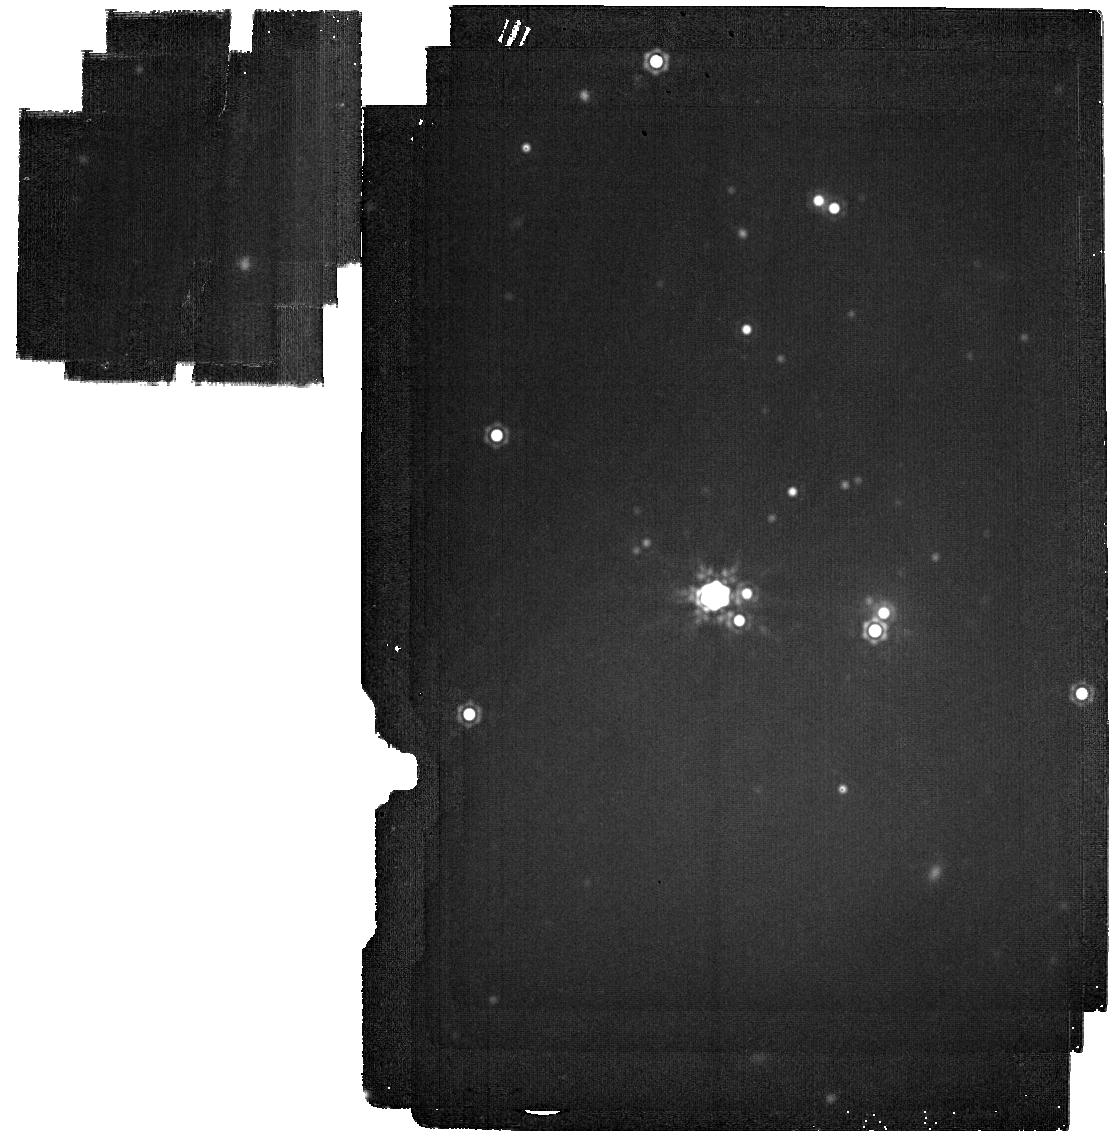
Target: DIGELC1-B
Instrument: MIRI
Filter: F2100W
Exposure: 7 min
Observation ID: jw01237-o006_t004_miri_f2100w

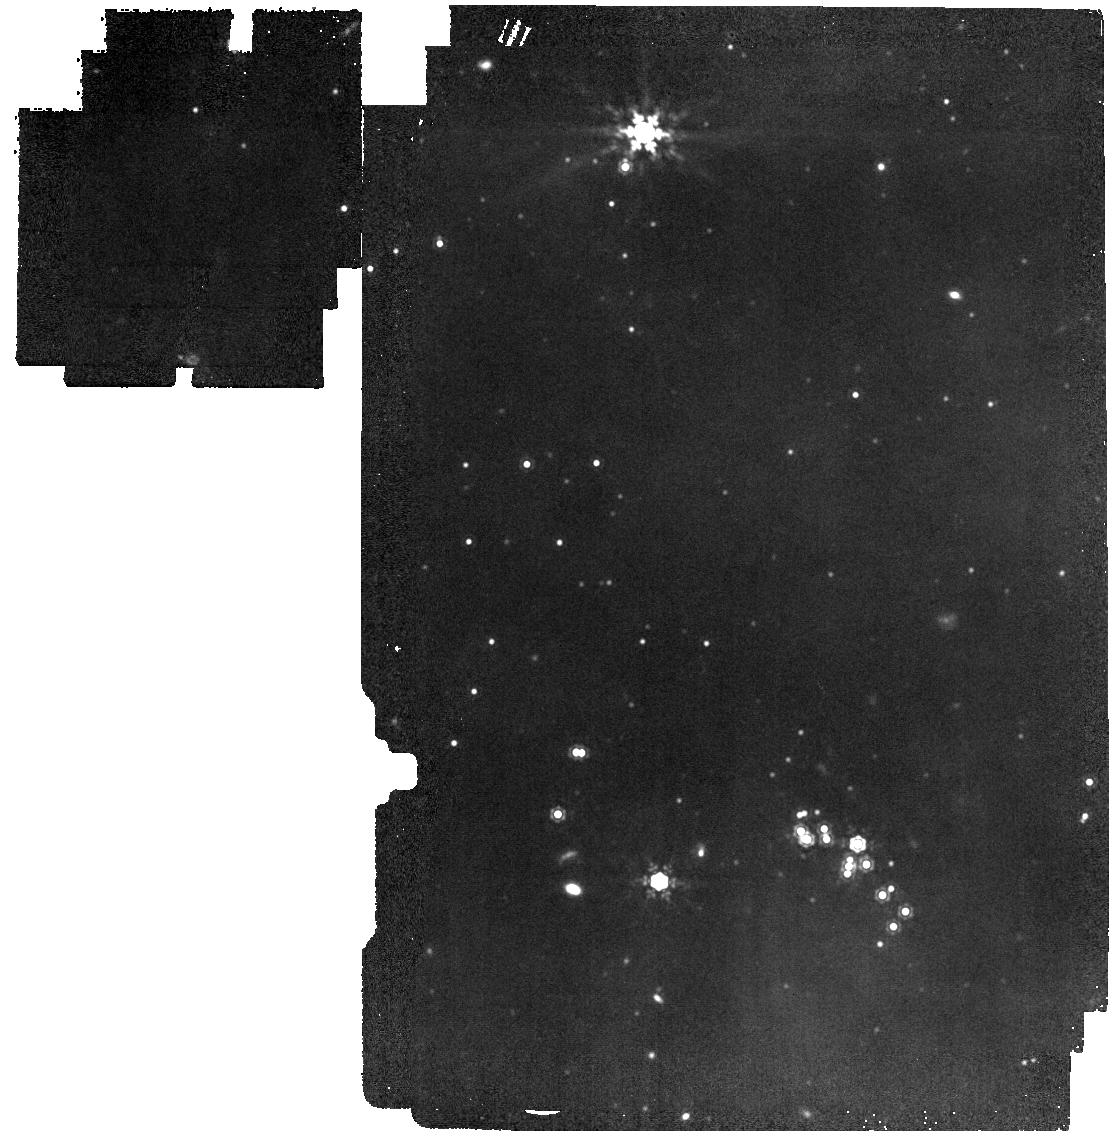
Target: DIGELC1-A
Instrument: MIRI
Filter: F1280W
Exposure: 7 min
Observation ID: jw01237-o005_t003_miri_f1280w

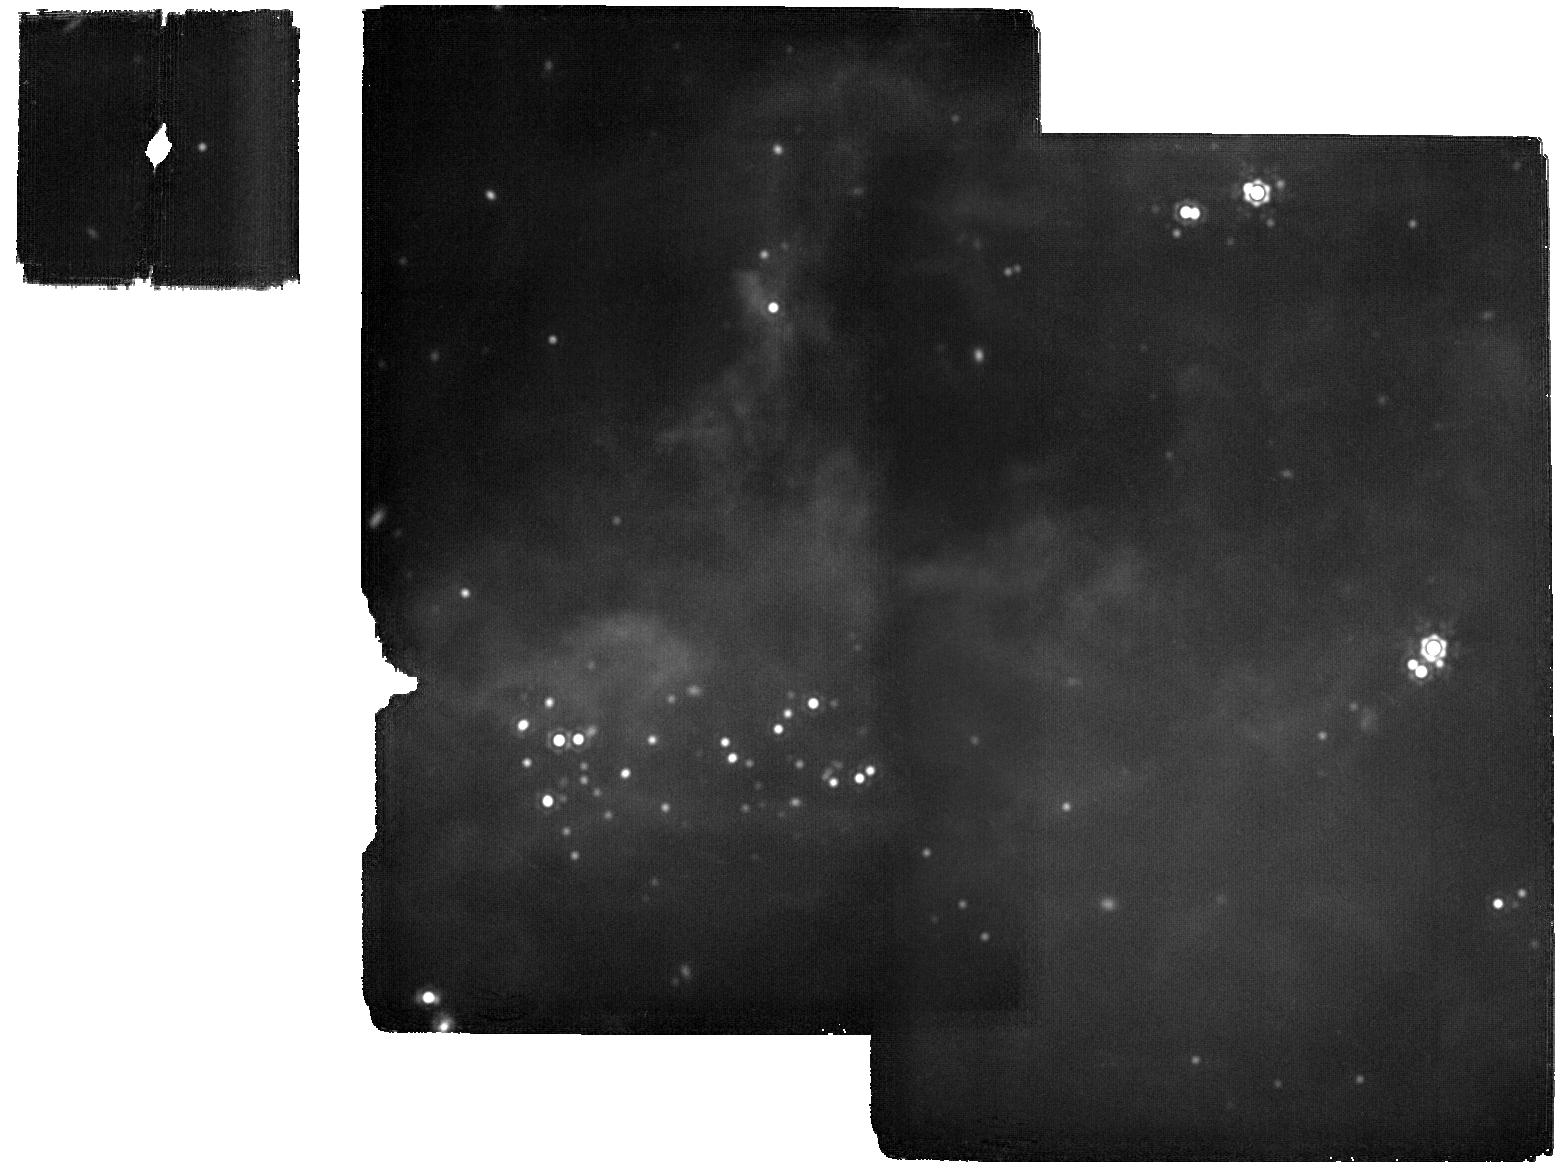
Target: DIGELC2-S
Instrument: MIRI
Filter: F2100W
Exposure: 13 min
Observation ID: jw01237-o001_t002_miri_f2100w

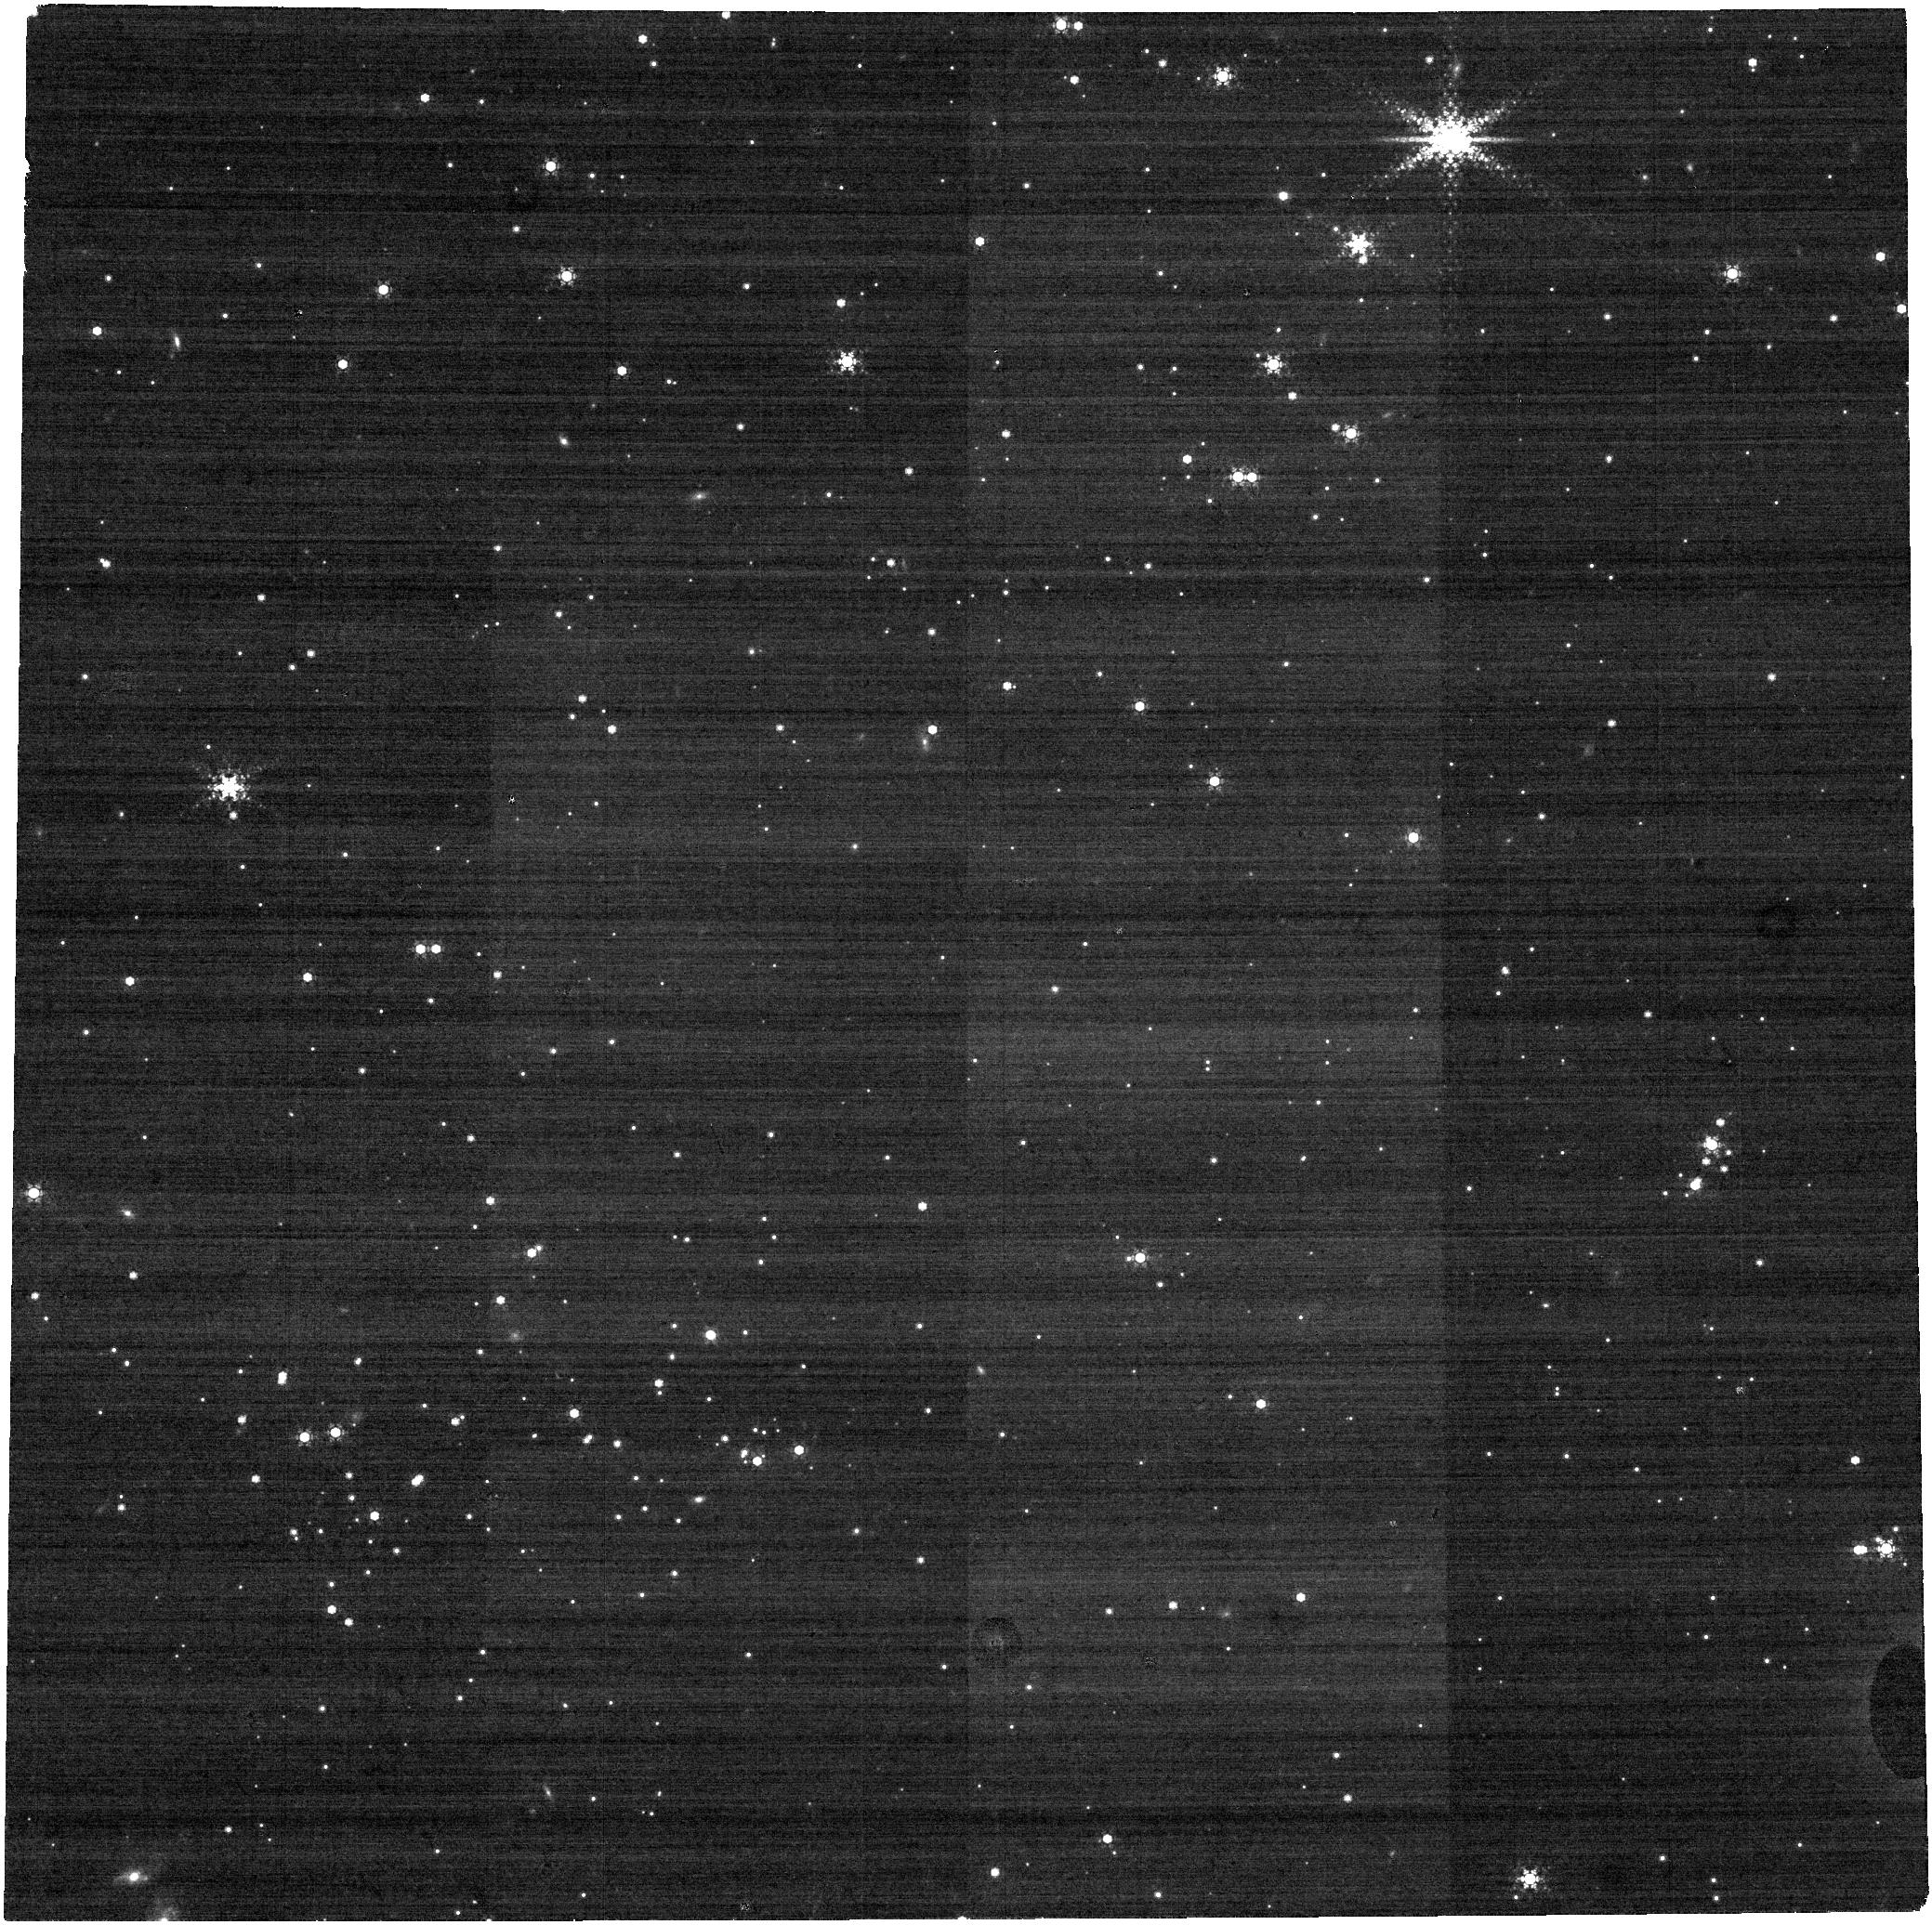
Target: DIGELC2-N
Instrument: NIRCAM
Filter: F444W+F405N
Exposure: 6 min
Observation ID: jw01237-o002_t001_nircam_f405n-f444w

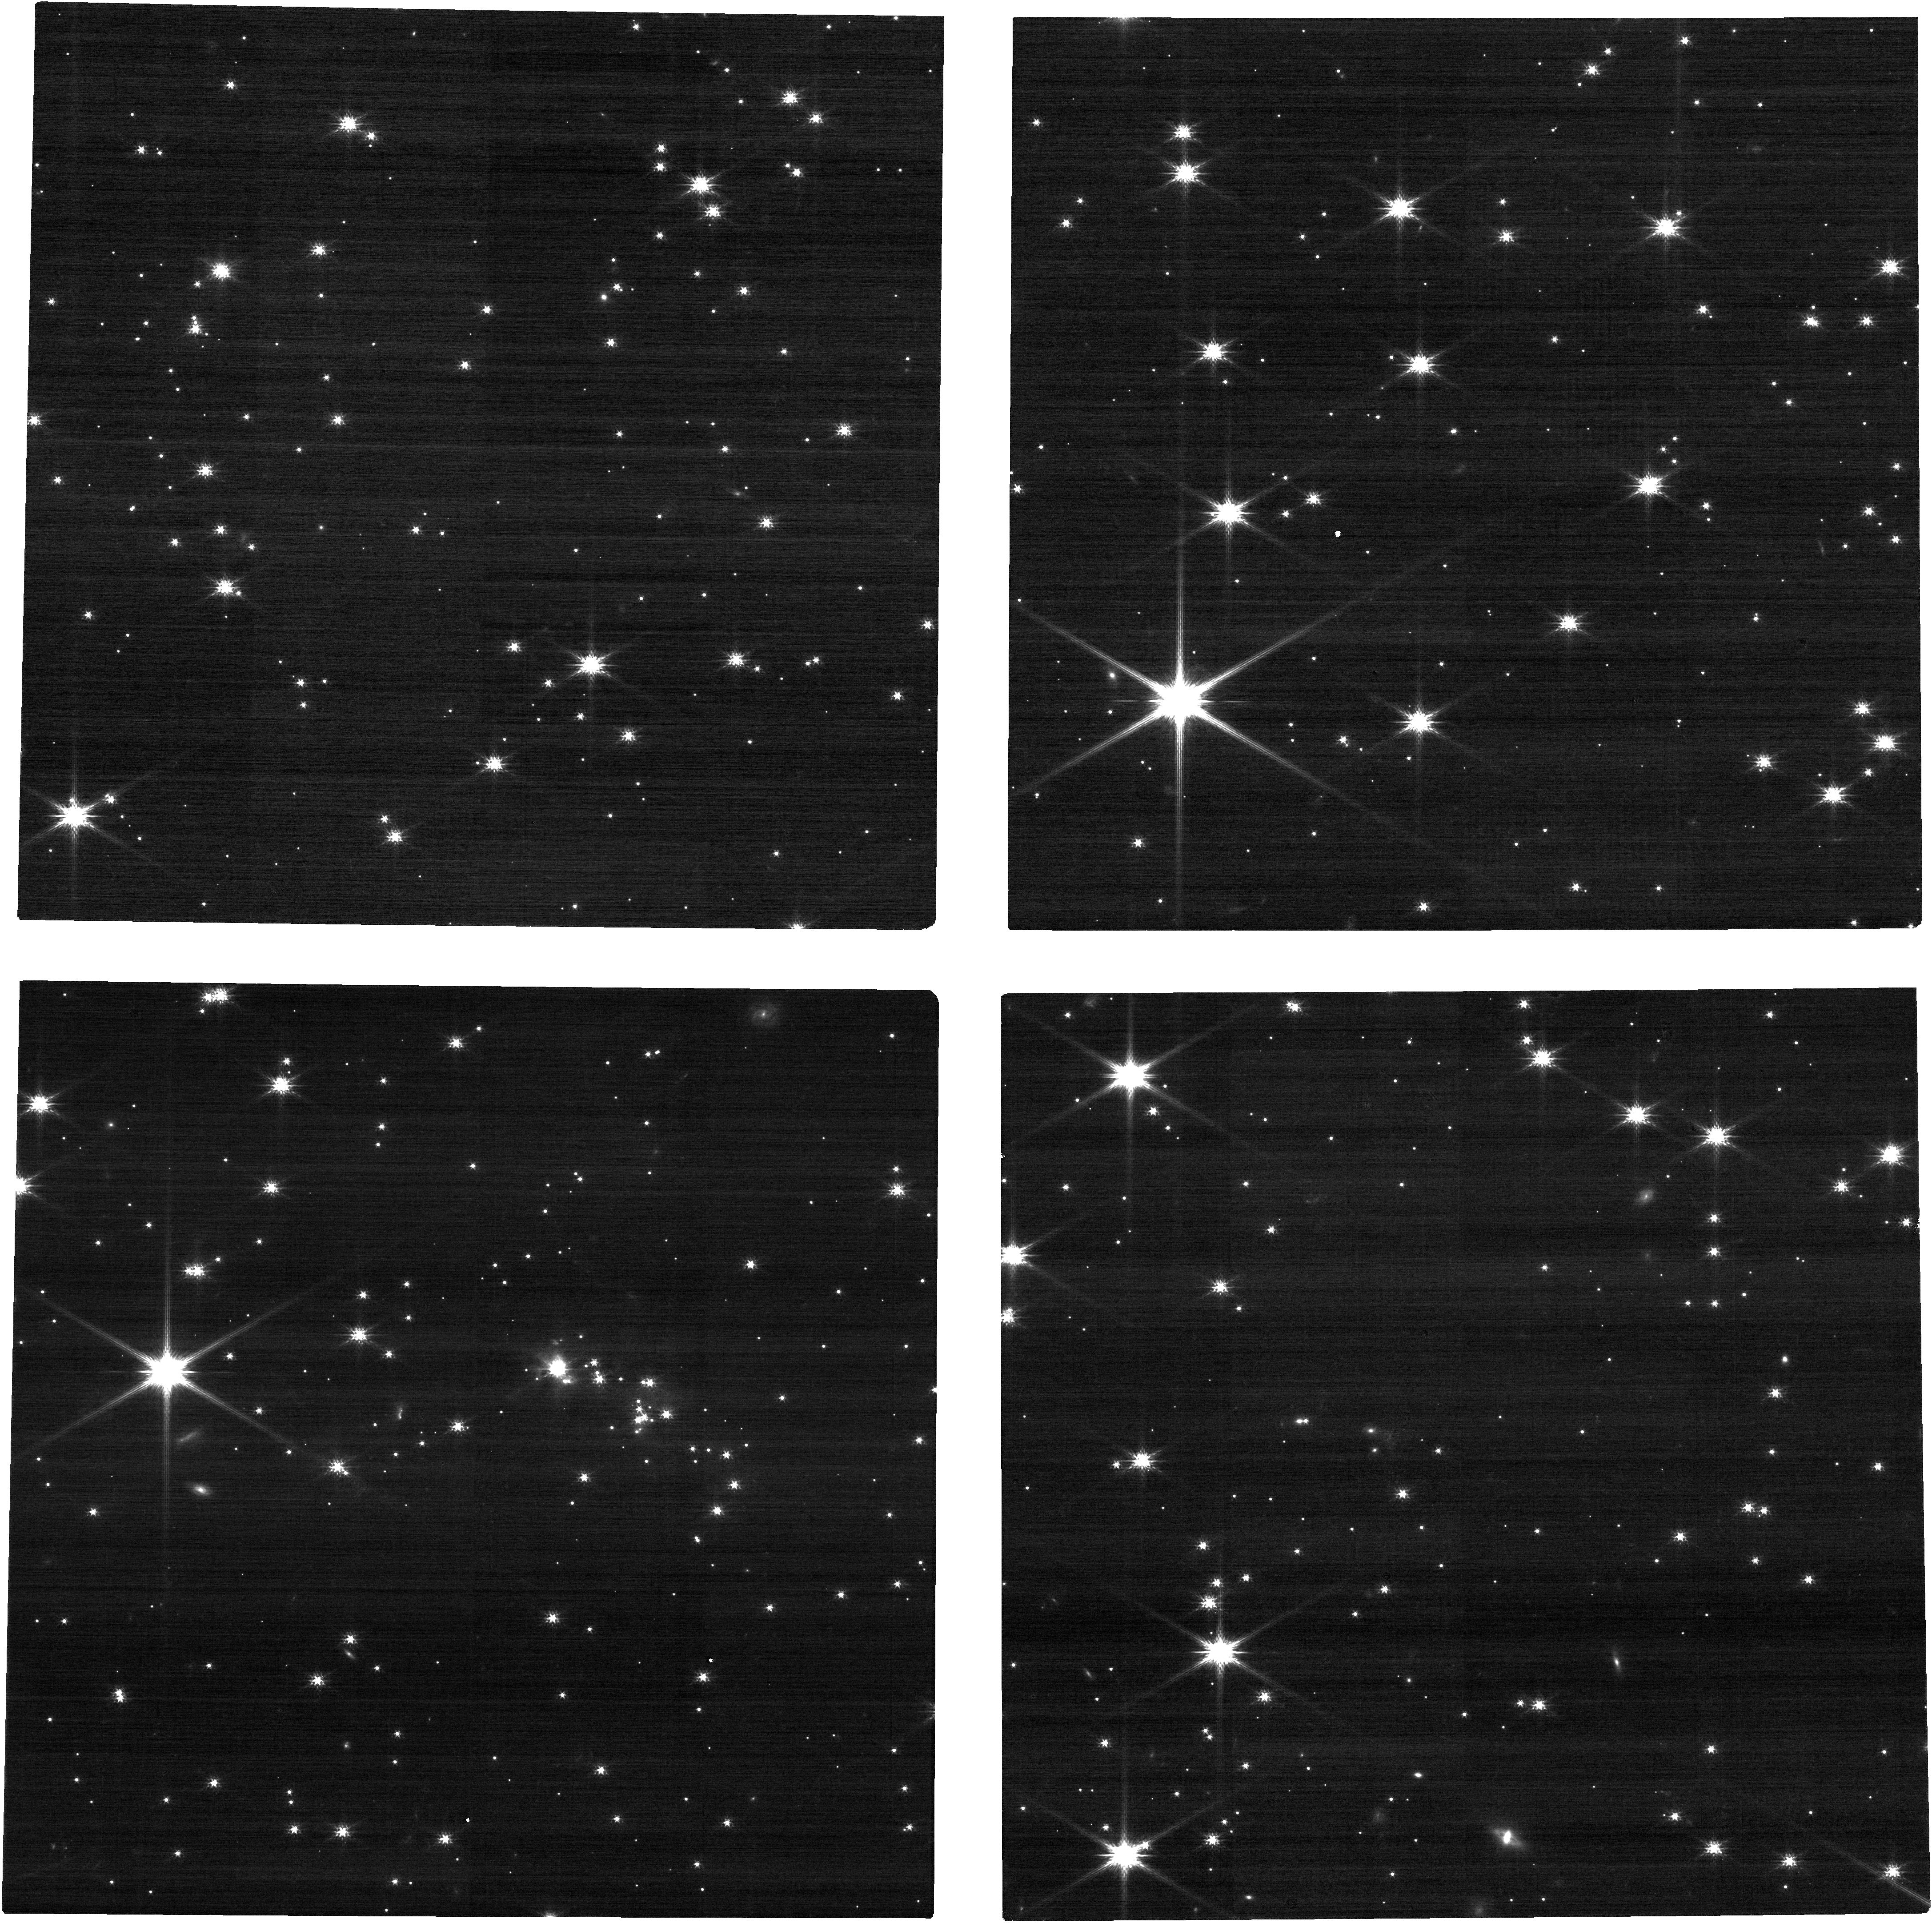
Target: DIGELC1-A
Instrument: NIRCAM
Filter: F150W
Exposure: 6 min
Observation ID: jw01237-o004_t003_nircam_clear-f150w

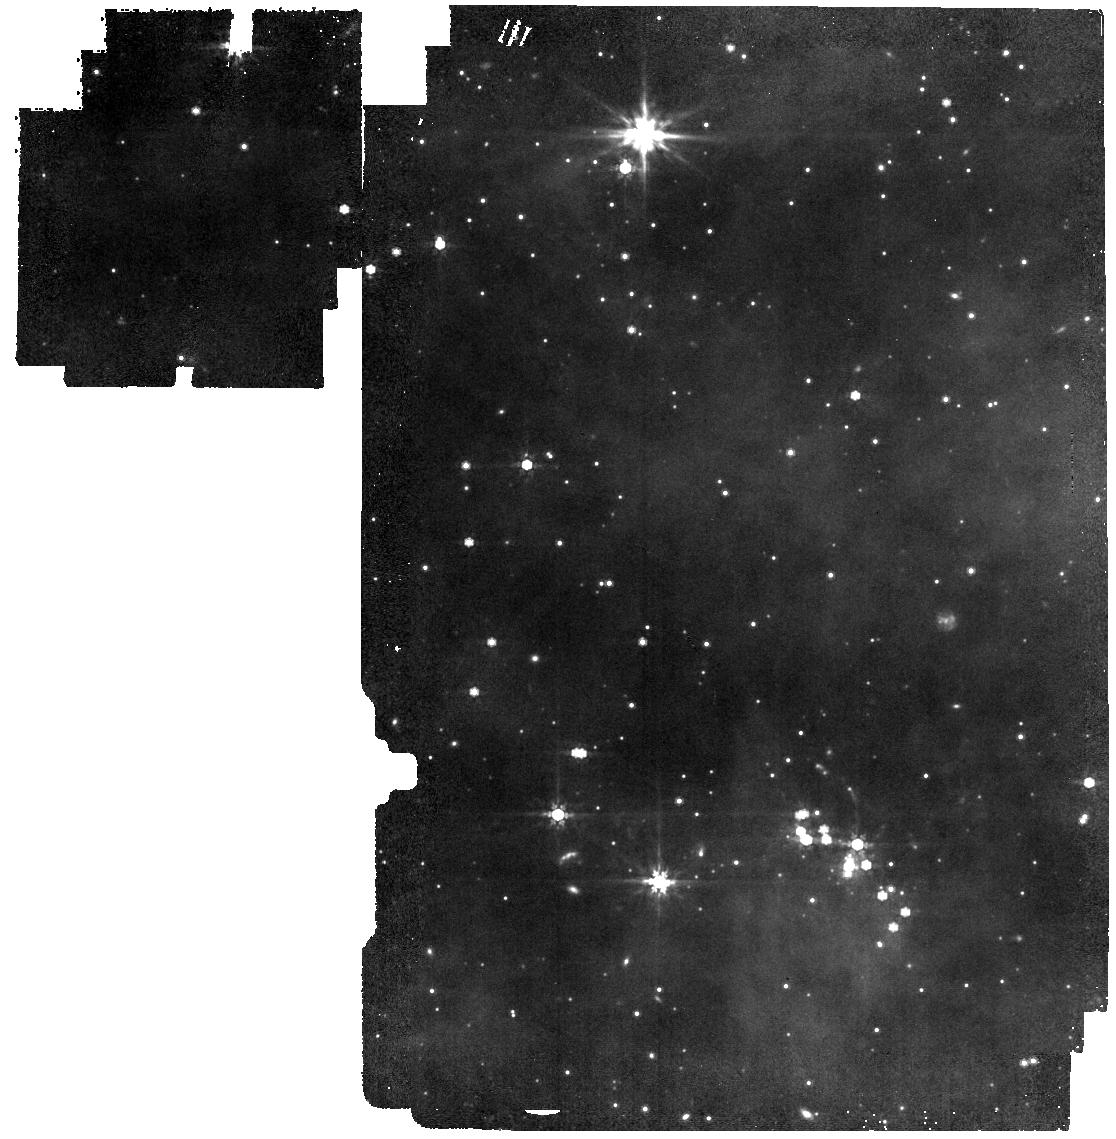
Target: DIGELC1-A
Instrument: MIRI
Filter: F770W
Exposure: 7 min
Observation ID: jw01237-o005_t003_miri_f770w

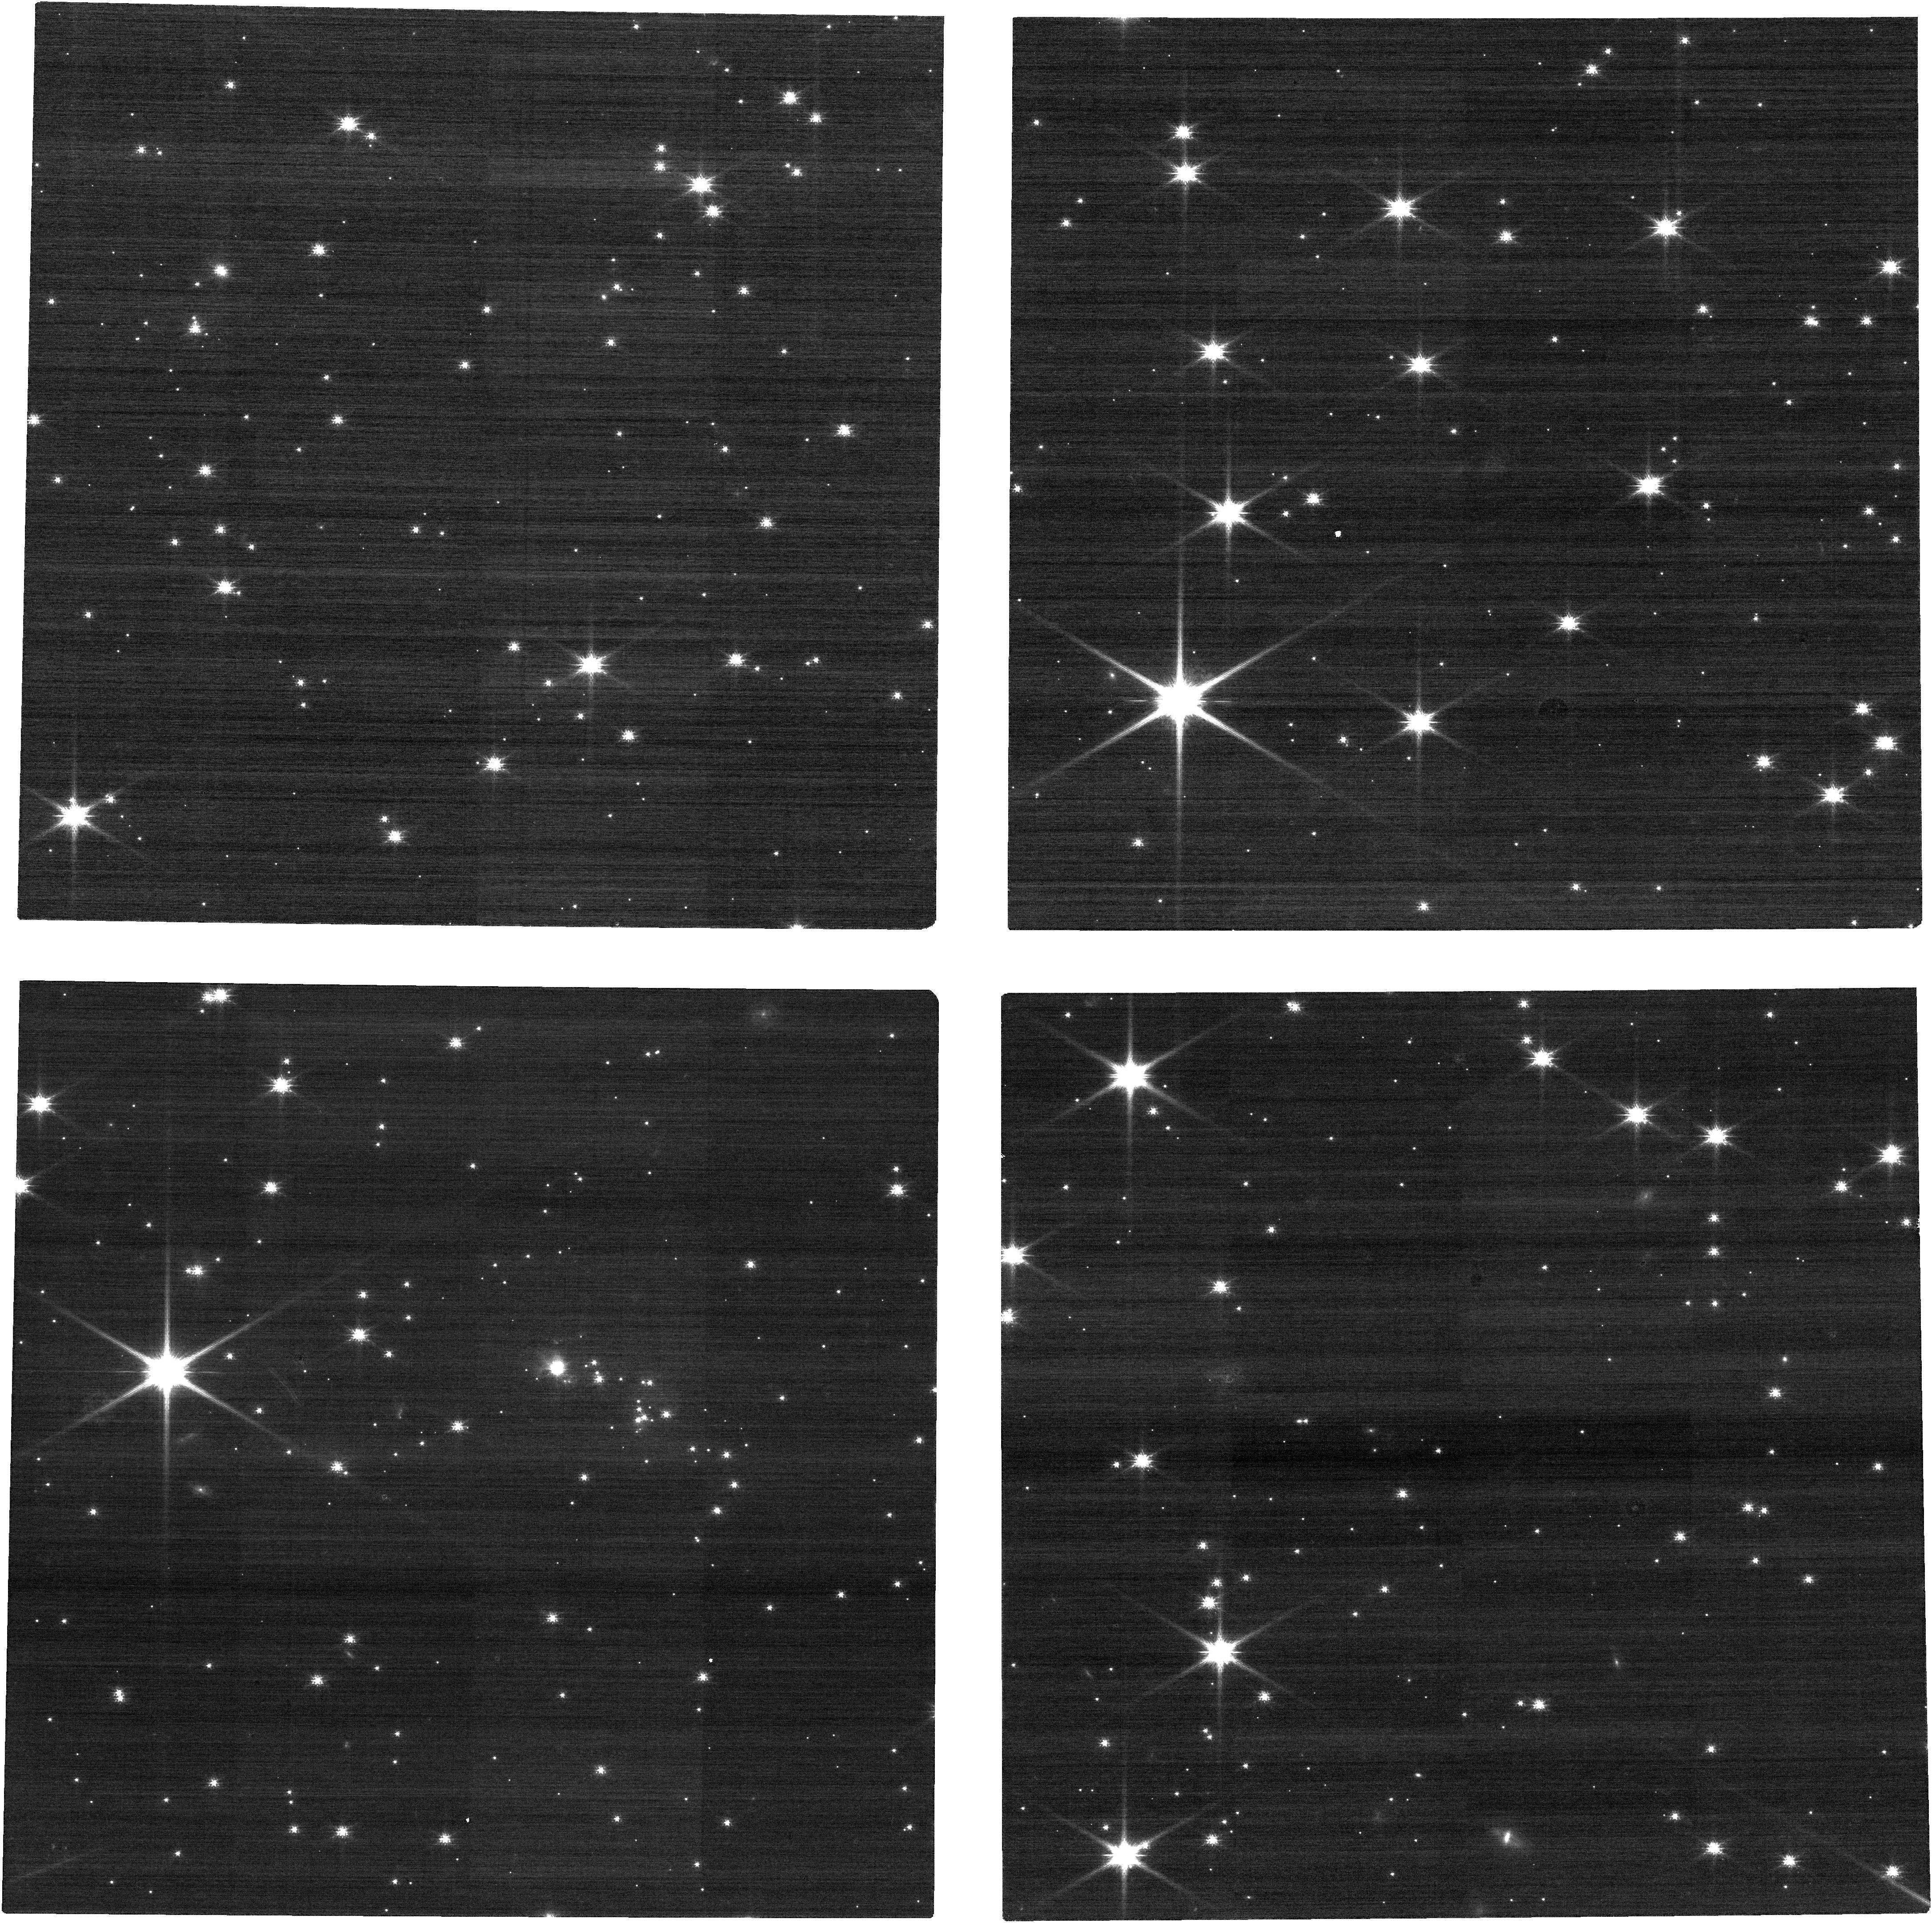
Target: DIGELC1-A
Instrument: NIRCAM
Filter: F115W
Exposure: 6 min
Observation ID: jw01237-o004_t003_nircam_clear-f115w

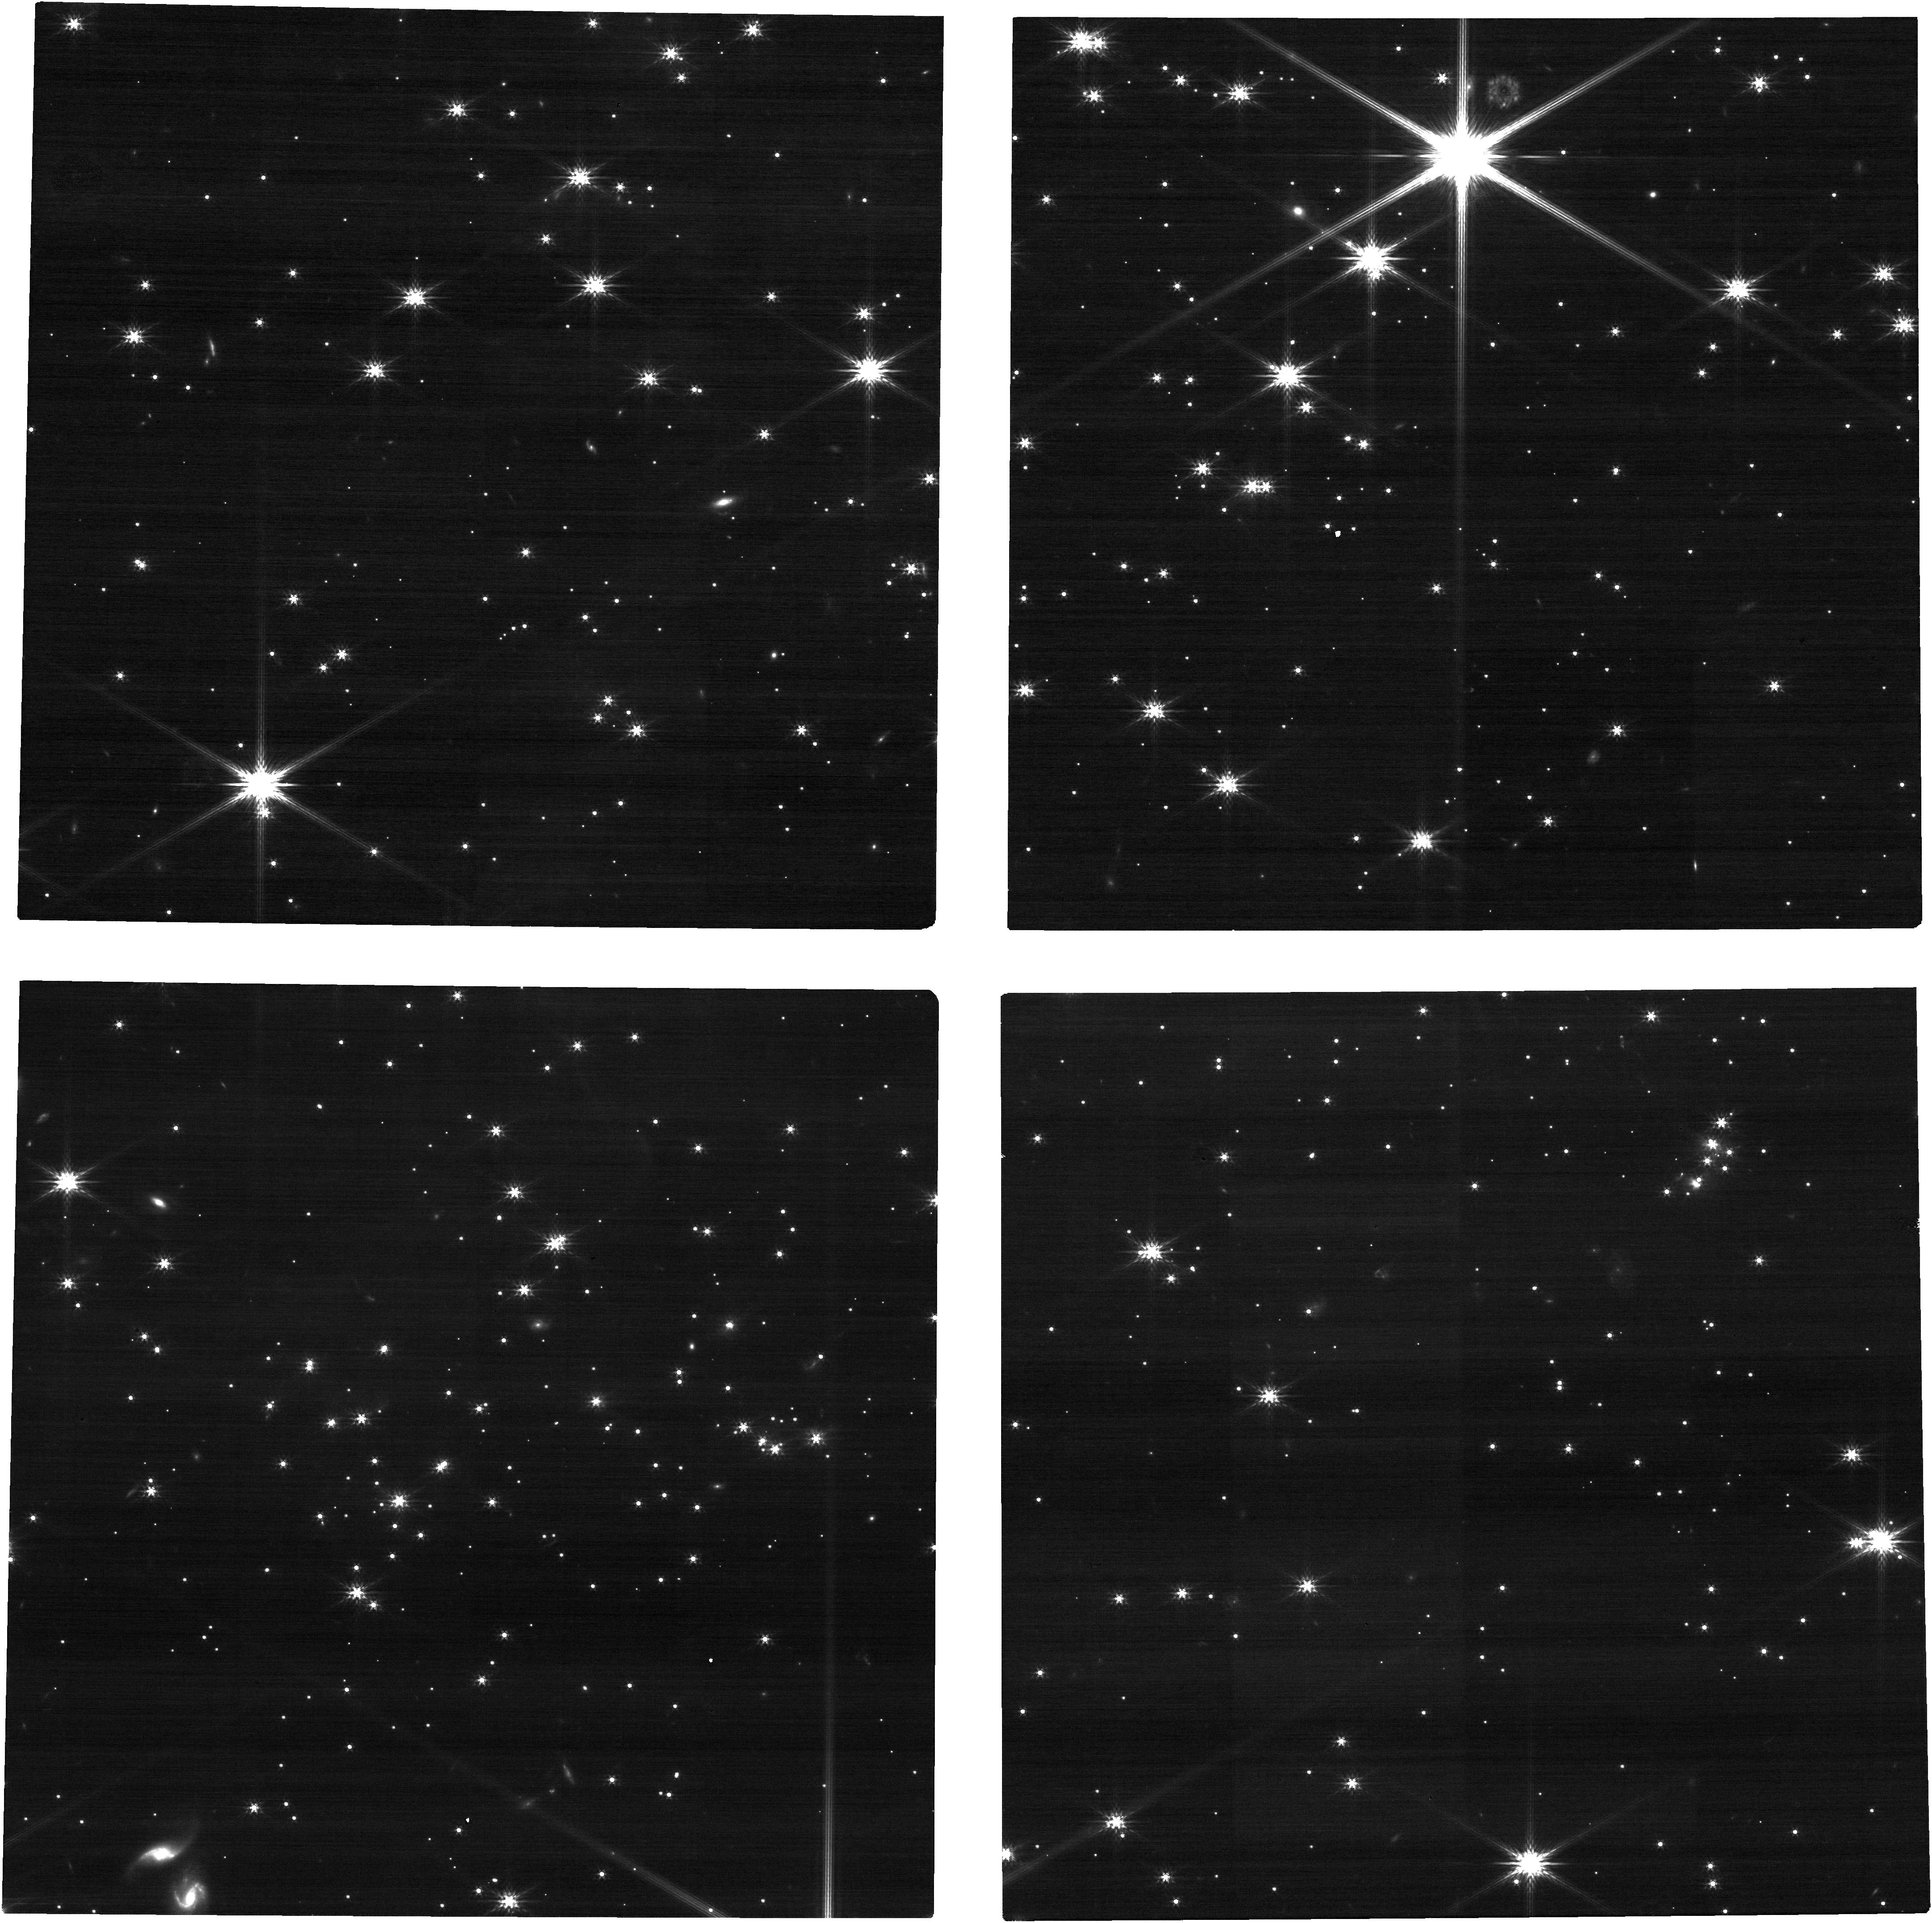
Target: DIGELC2-N
Instrument: NIRCAM
Filter: F200W
Exposure: 6 min
Observation ID: jw01237-o002_t001_nircam_clear-f200w

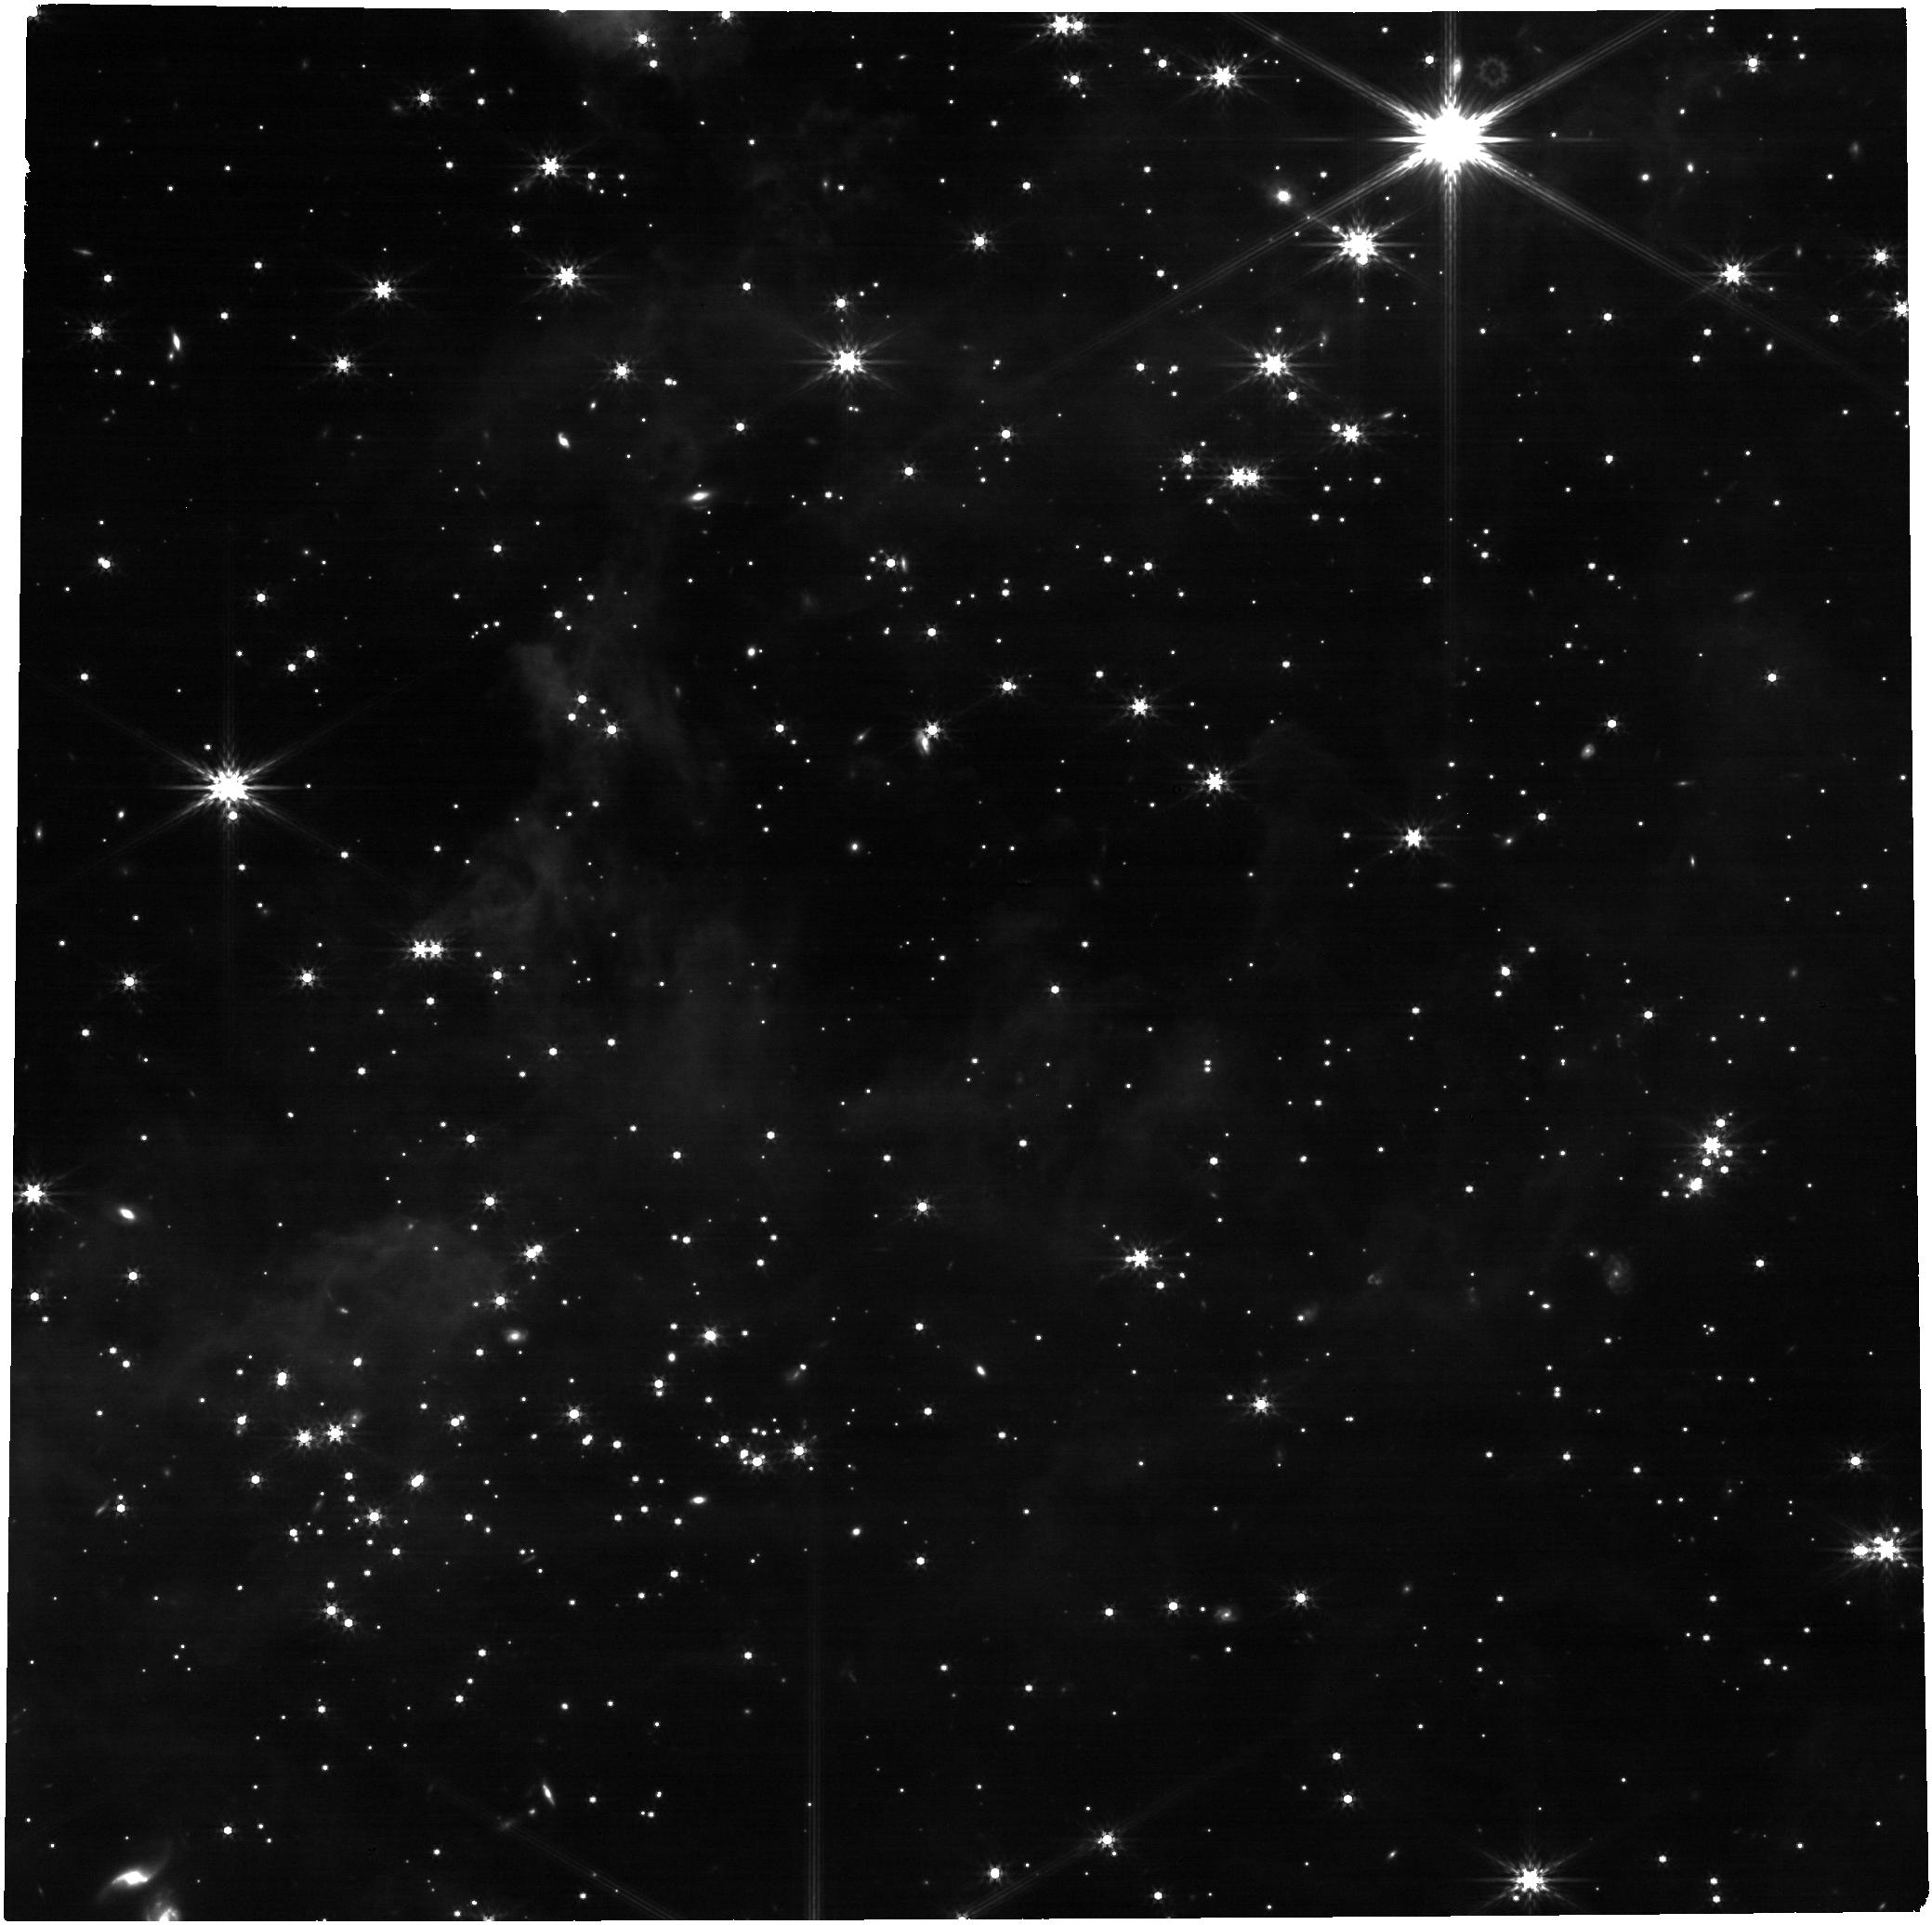
Target: DIGELC2-N
Instrument: NIRCAM
Filter: F356W
Exposure: 6 min
Observation ID: jw01237-o002_t001_nircam_clear-f356w

Star Formation in the Extreme Outer Galaxy (PI: Ressler, Michael E.)

We propose MIRI/NIRCam imaging (wavelengths from 1.15 to 21 µm) of several star-forming clusters in the distant Digel Cloud 1 and Digel Cloud 2. We will use the imaging data to build broad spectral energy distributions for all the cluster members in order to estimate their mass, luminosity, and evolutionary status. These star forming regions lie at a Galactocentric radius > 18 kpc, and so will allow us to study star formation activity within low metalicity and gas density environments similar to those in the Magellanic Clouds and other nearby dwarf galaxies. We expect to detect sources down to 8 MJup and to distinguish whether stars down to 0.5 Msun still have circumstellar disks. Digel 2 has two star forming clusters approximately 8' apart, very close to the separation between MIRI's and NIRCam's fields-of-view. We will take advantage of parallel MIRI/NIRCam observations to obtain MIRI images of the northern cluster while NIRCam will be gathering data on Digel 2S. Unfortunately, JWST cannot achieve a 180 degree opposite roll angle 6 months later, so we slew to 2S to get MIRI alone, then 2N to get NIRCam alone, all in the same epoch. For Digel 1, which also has two nearby clusters, we concentrate on cluster 1A, getting both MIRI and NIRCam images, while still getting MIRI imaging on cluster 1B. For all targets (except DC1-B), we expect to get three wavelengths in each of the following combinations: F115W - F356W - F770W F150W - F440W - F1280W F200W - F405N+F444W - F2100W The parallel observations of DC2 have strict constraints on the positions angle of the observations in order that the two pairs of clusters are covered by their respective instruments at the time.